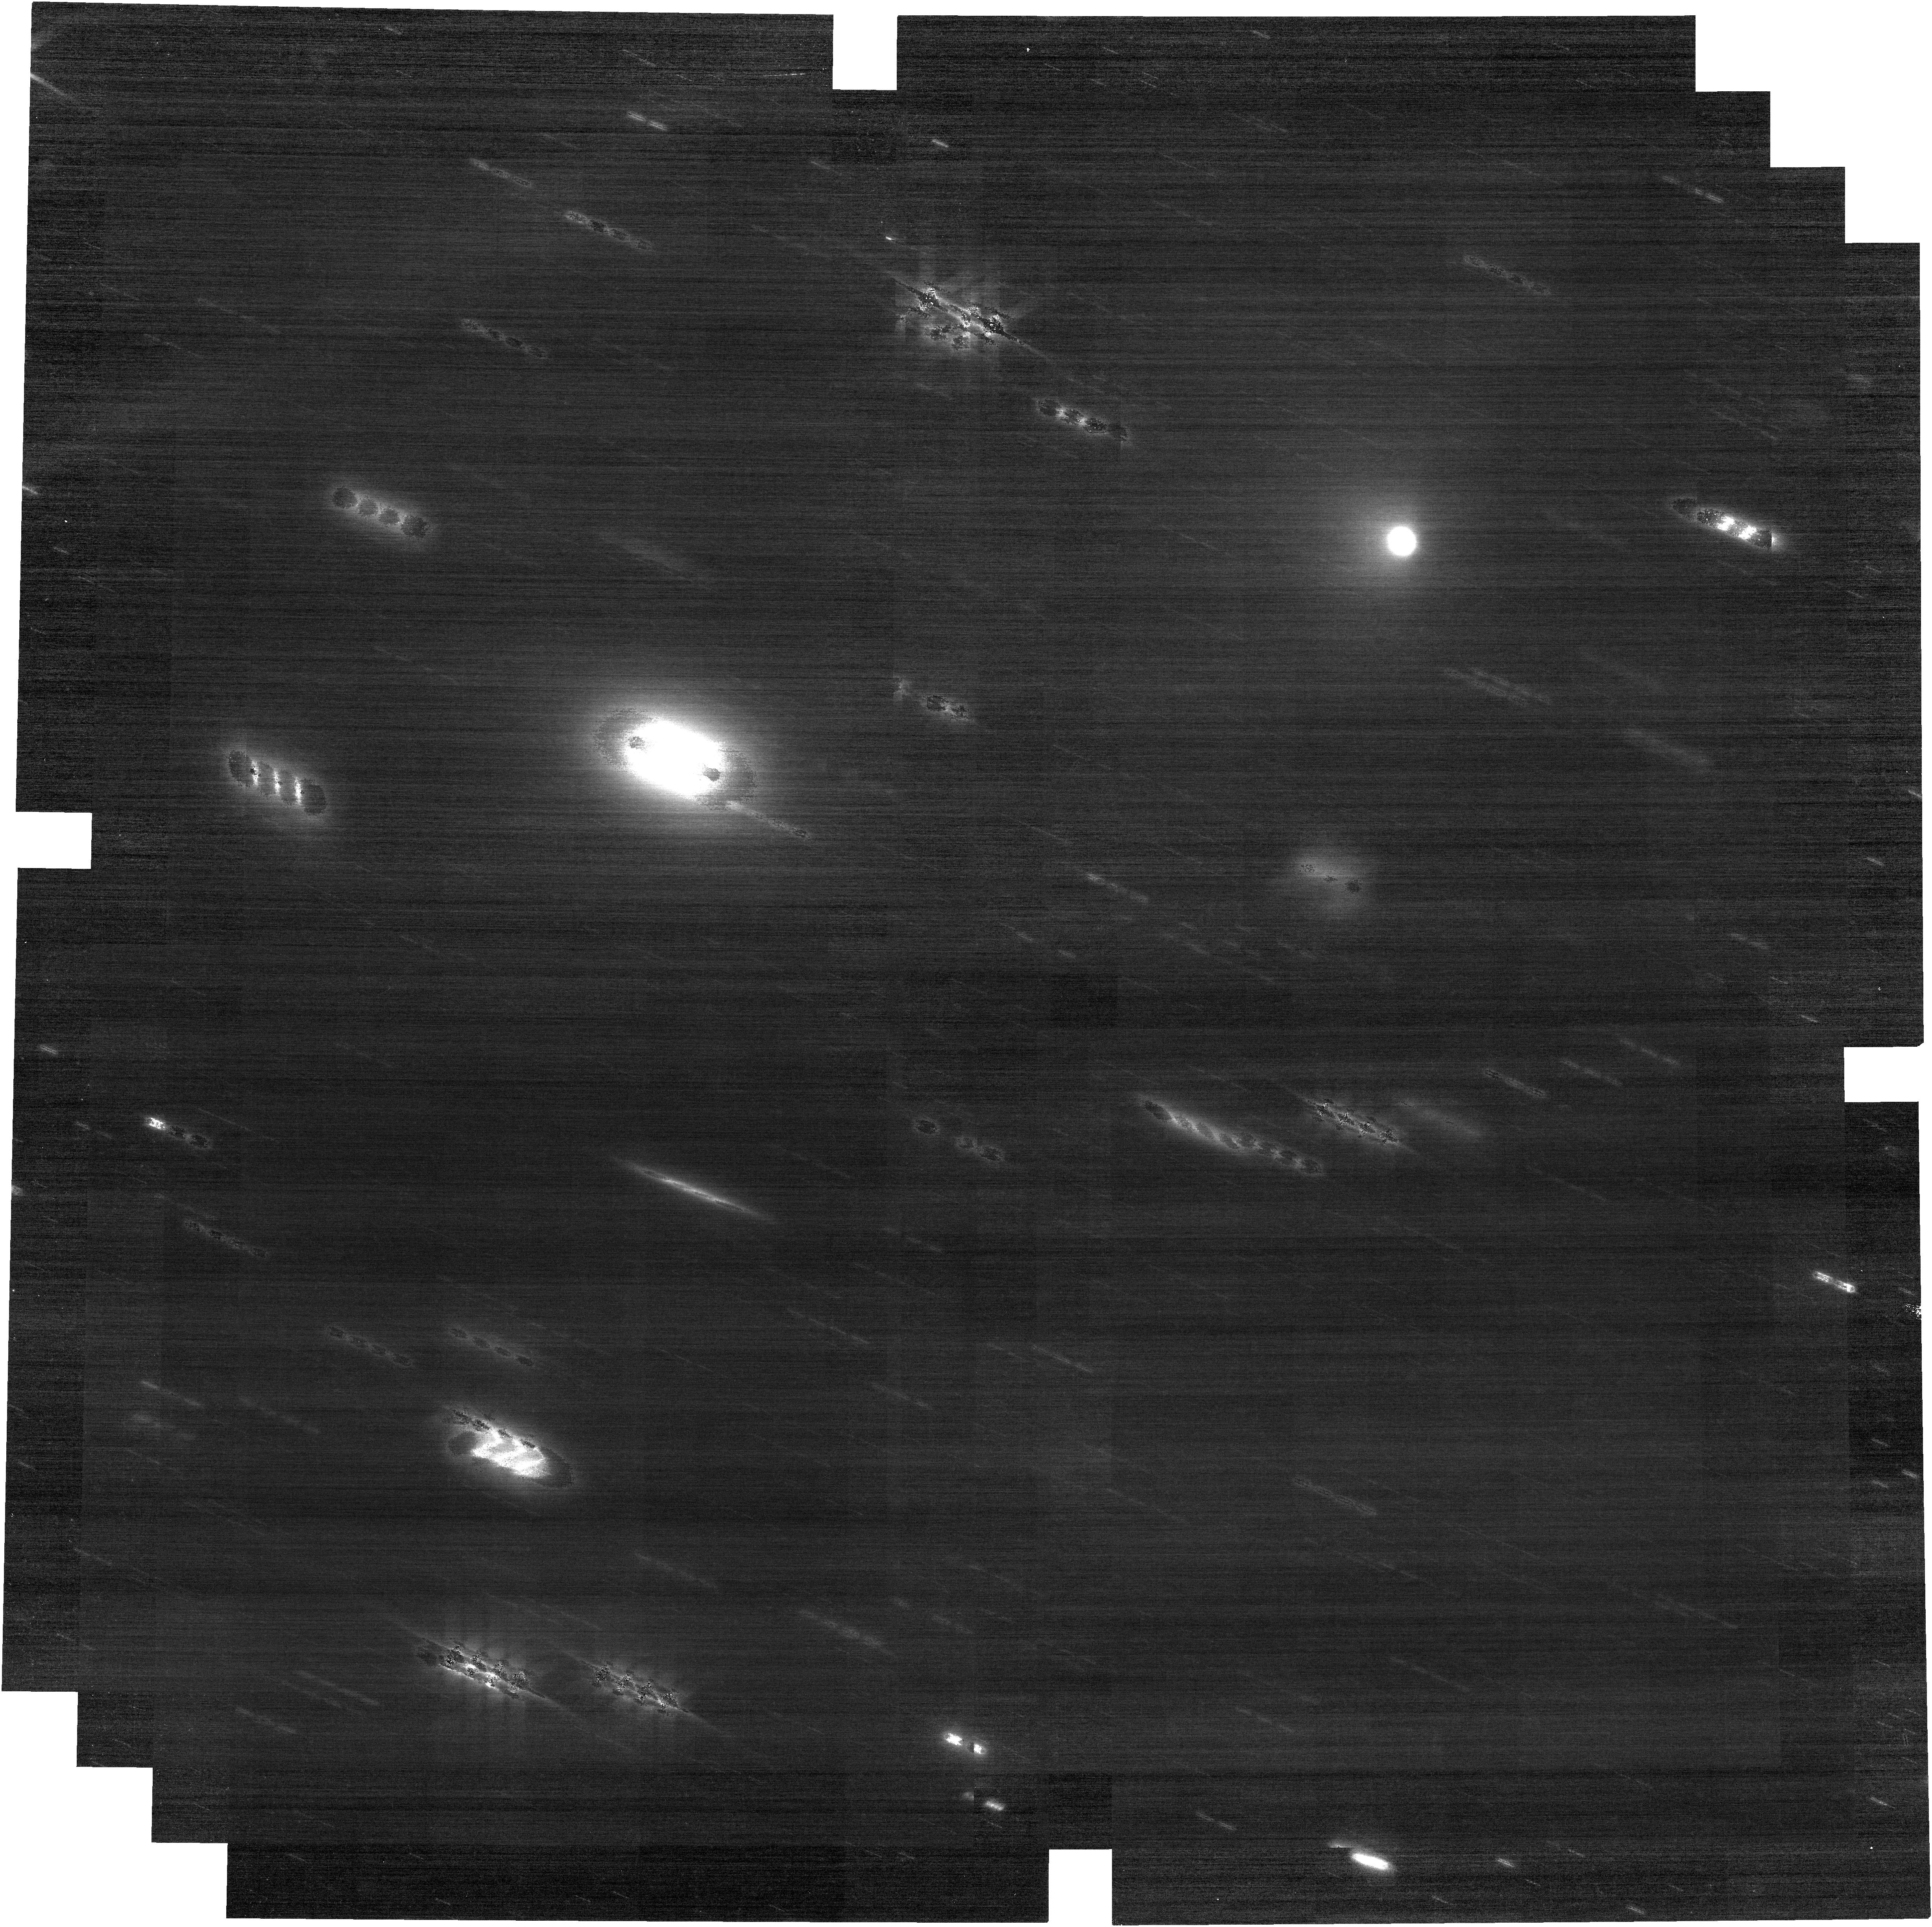
Target: C2014UN271-NO-OFFSET-TRY2
Instrument: NIRCAM
Filter: F090W
Exposure: 31 min
Observation ID: jw04198-o006_t005_nircam_clear-f090w

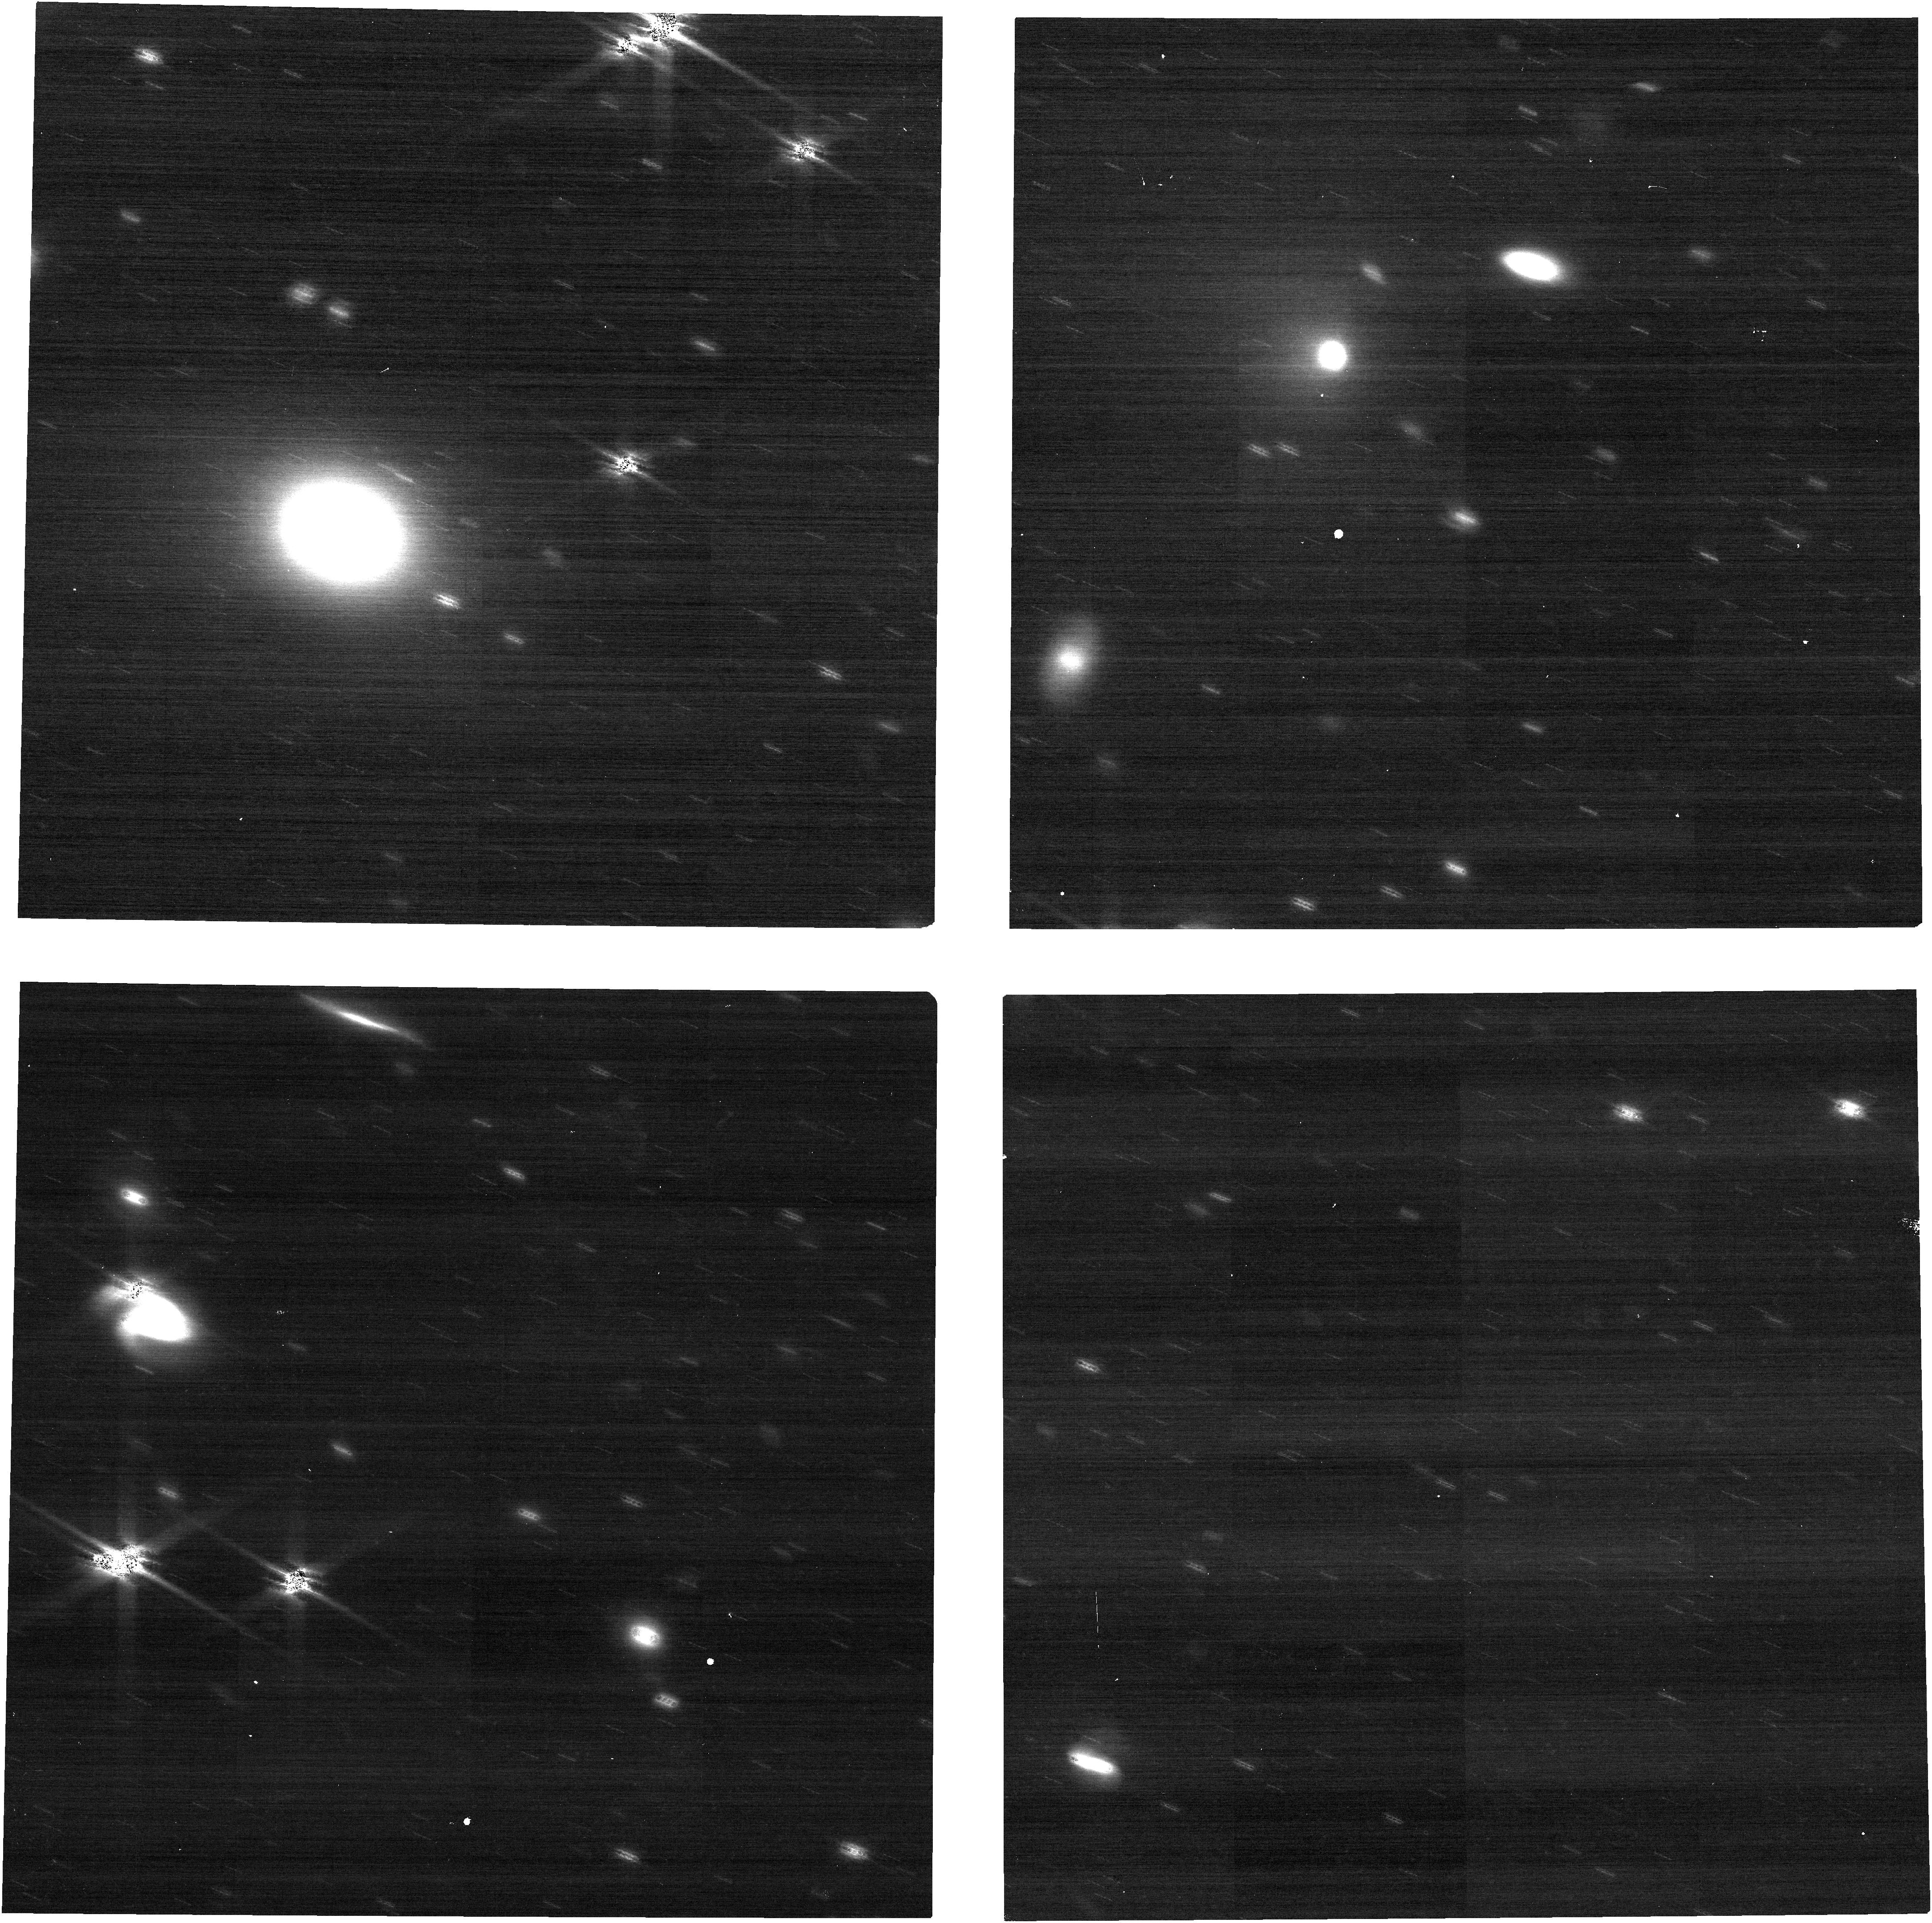
Target: C2014UN271-NO-OFFSET-TRY2
Instrument: NIRCAM
Filter: F150W
Exposure: 8 min
Observation ID: jw04198-o006_t005_nircam_clear-f150w

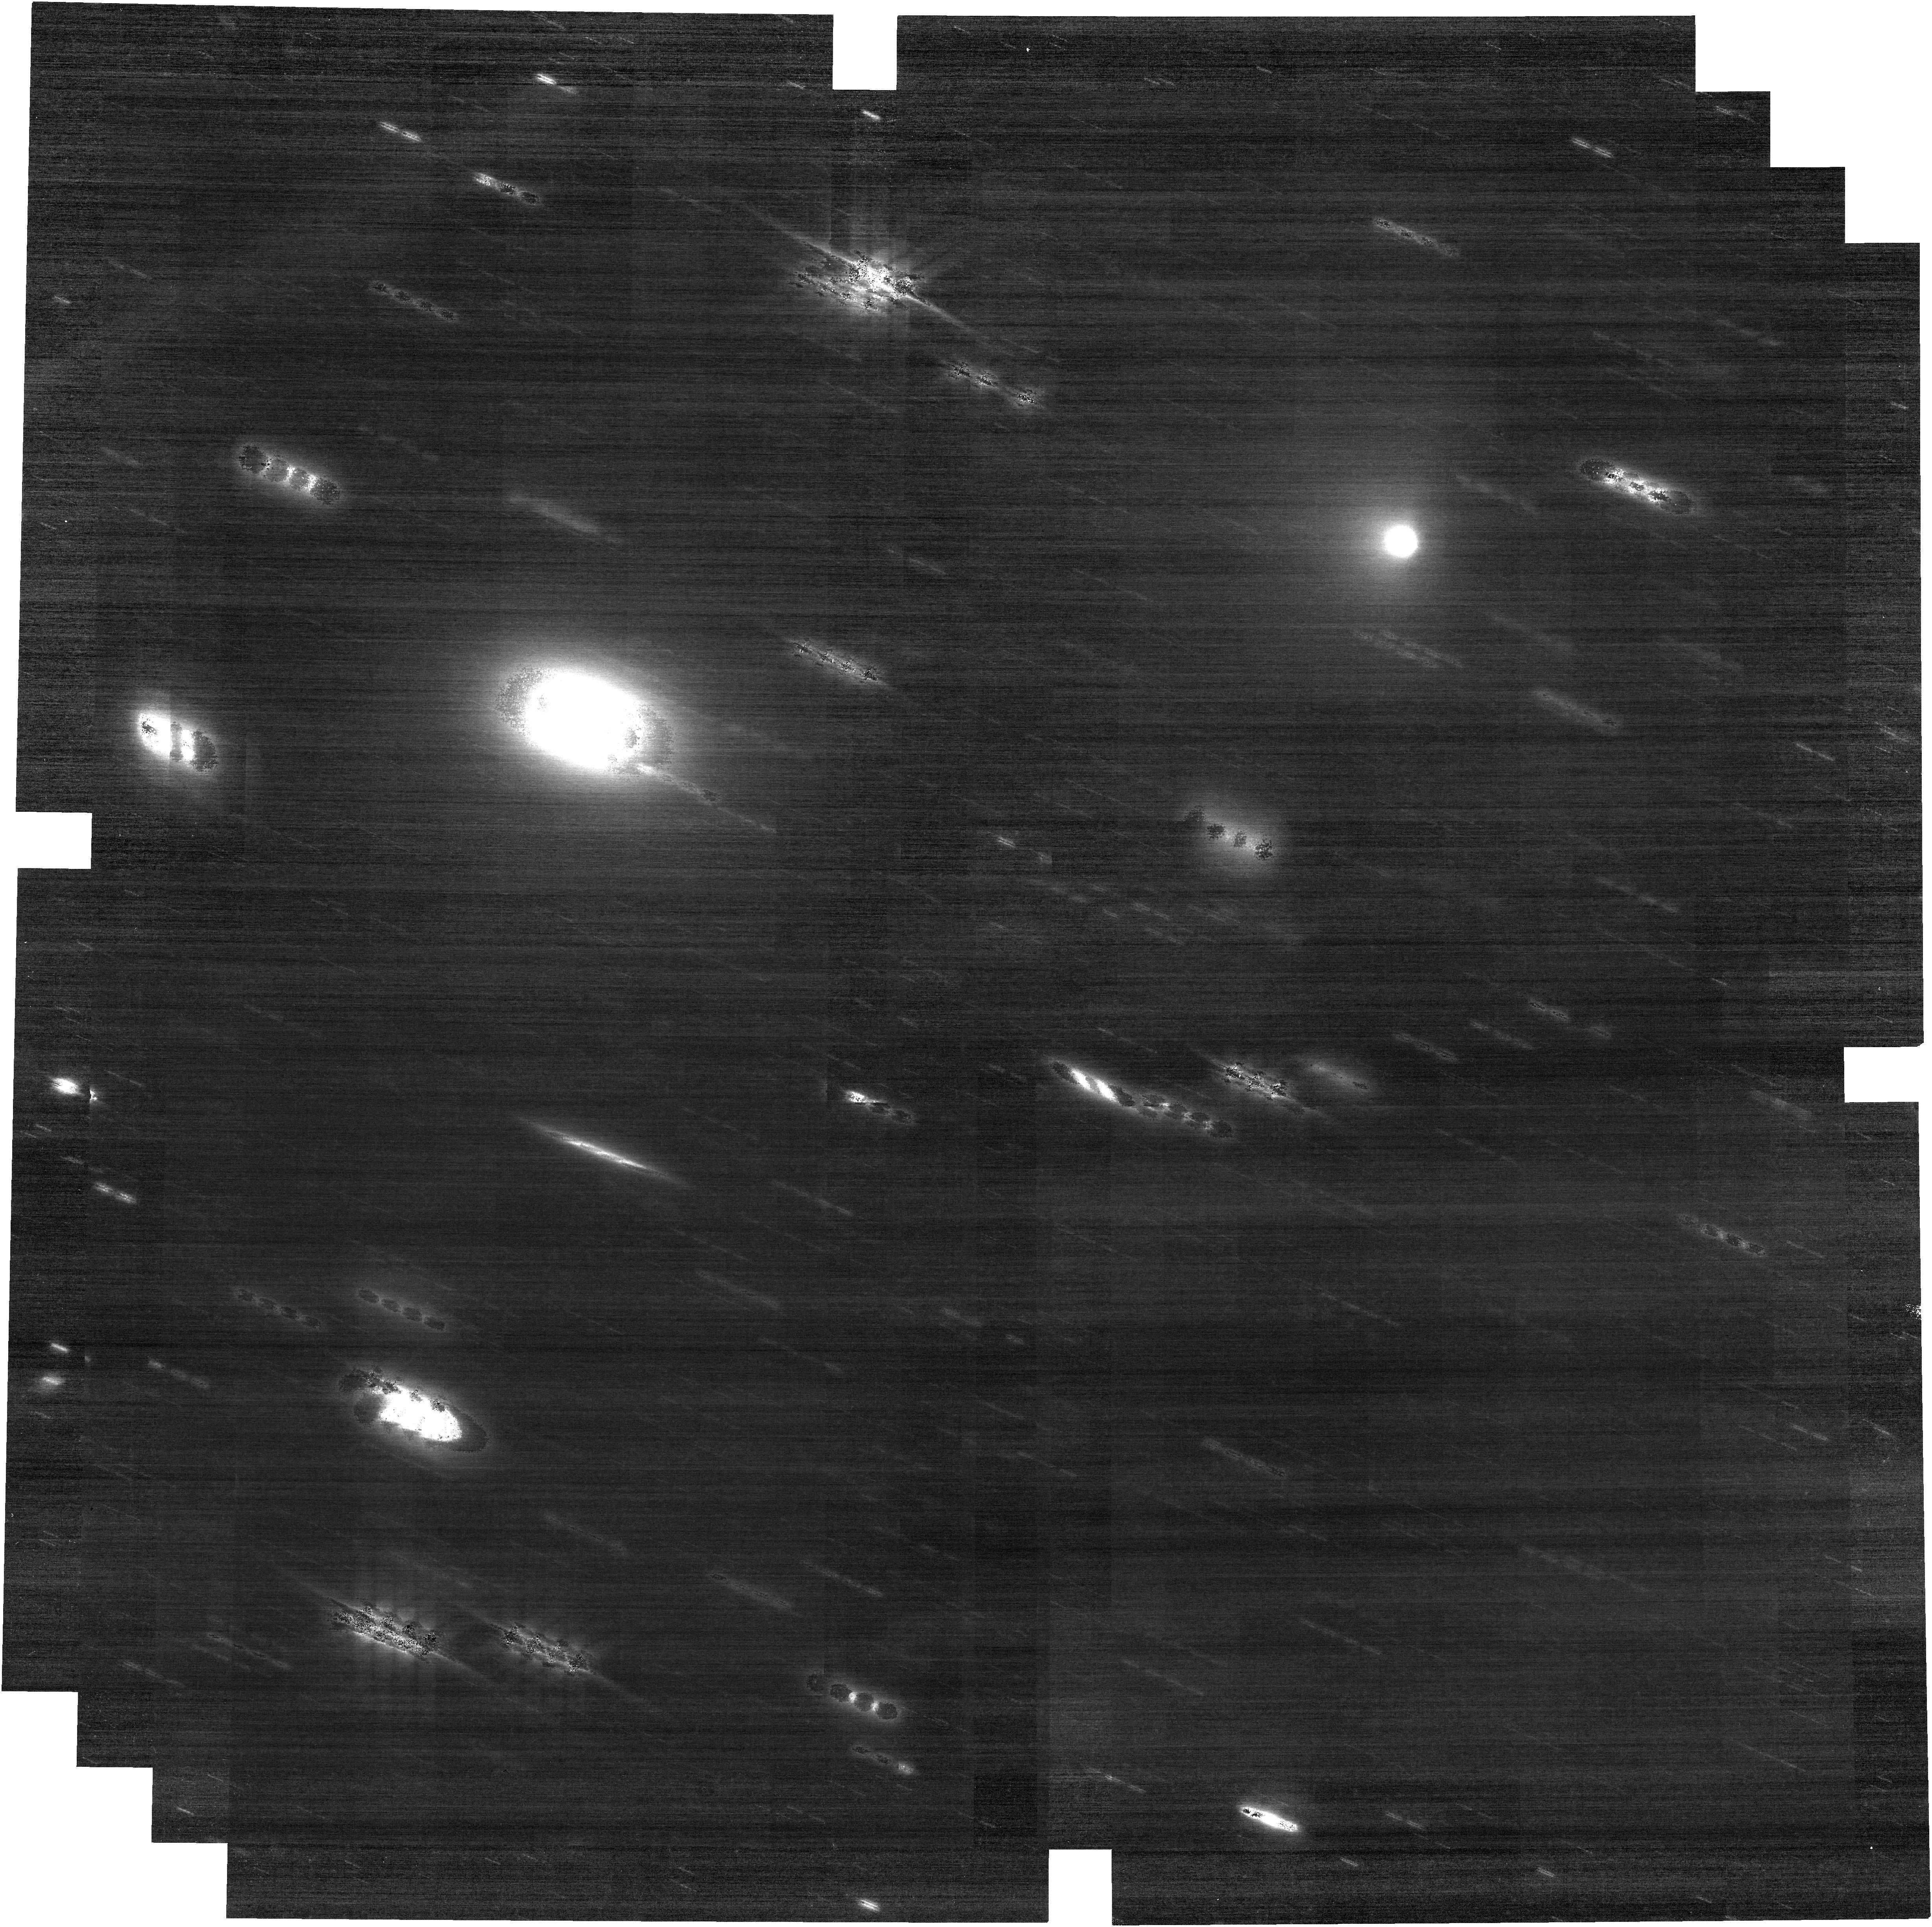
Target: C2014UN271-NO-OFFSET-TRY2
Instrument: NIRCAM
Filter: F115W
Exposure: 31 min
Observation ID: jw04198-o006_t005_nircam_clear-f115w

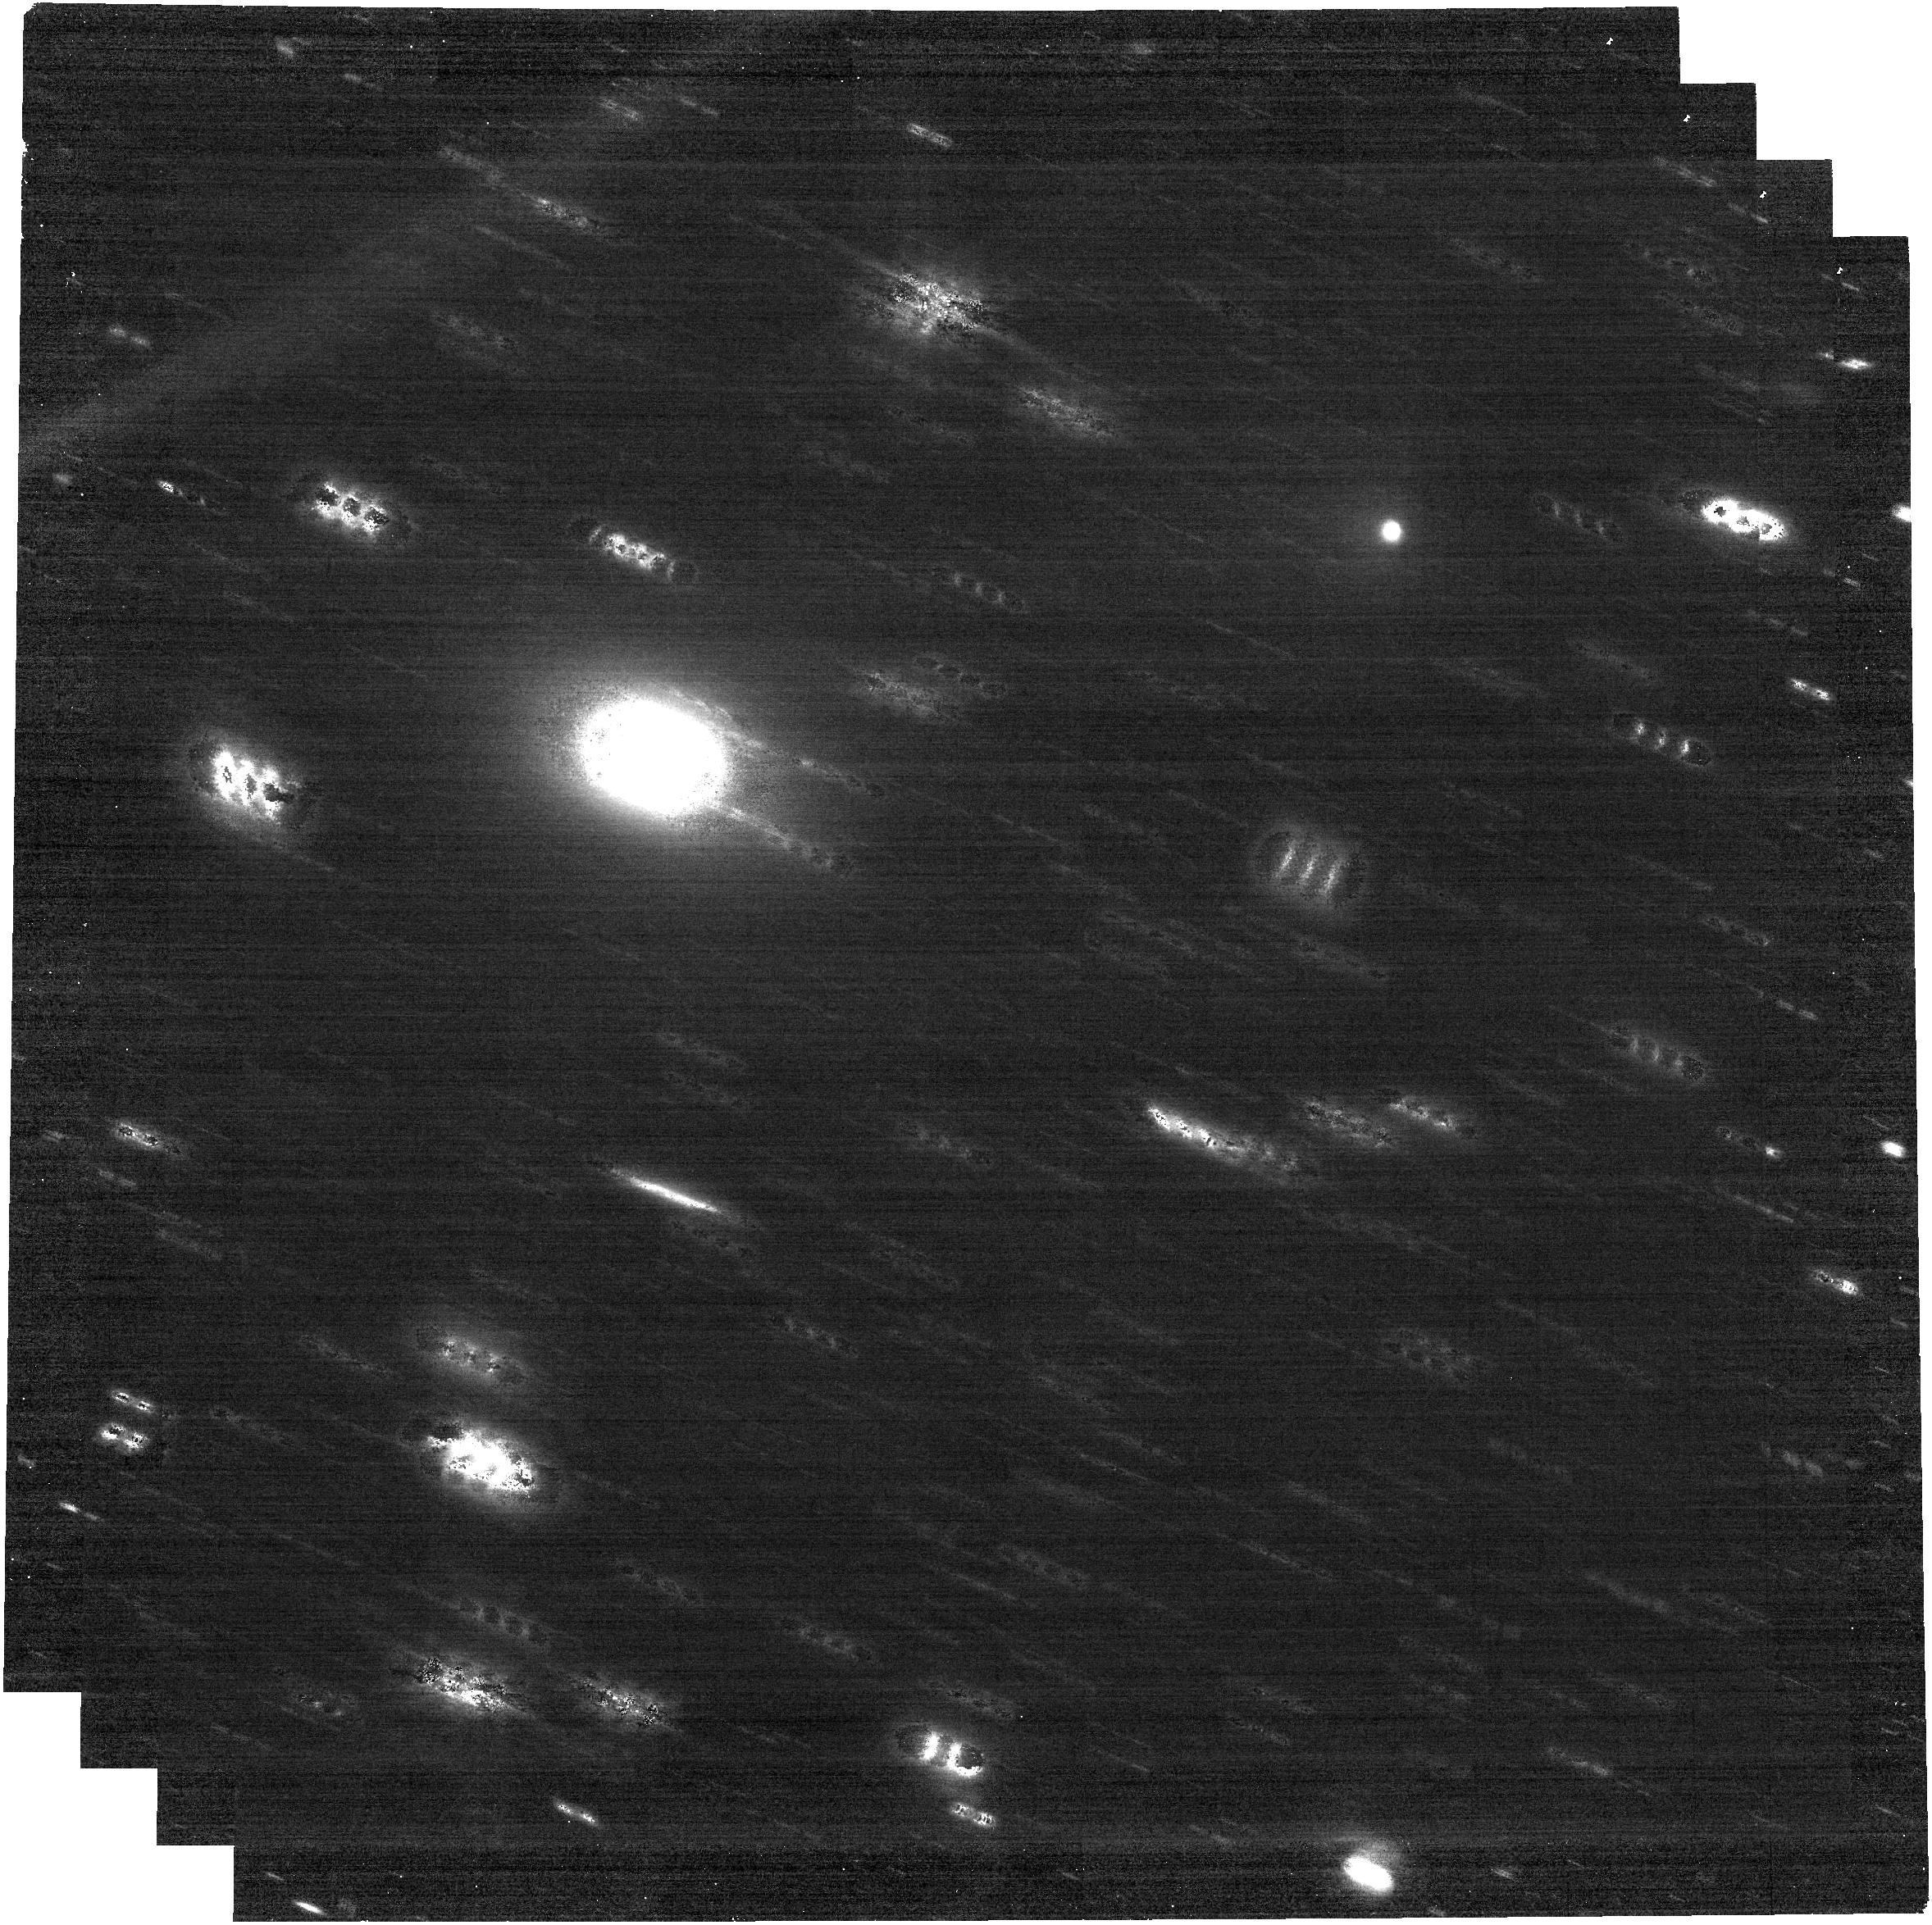
Target: C2014UN271-NO-OFFSET-TRY2
Instrument: NIRCAM
Filter: F300M
Exposure: 31 min
Observation ID: jw04198-o006_t005_nircam_clear-f300m

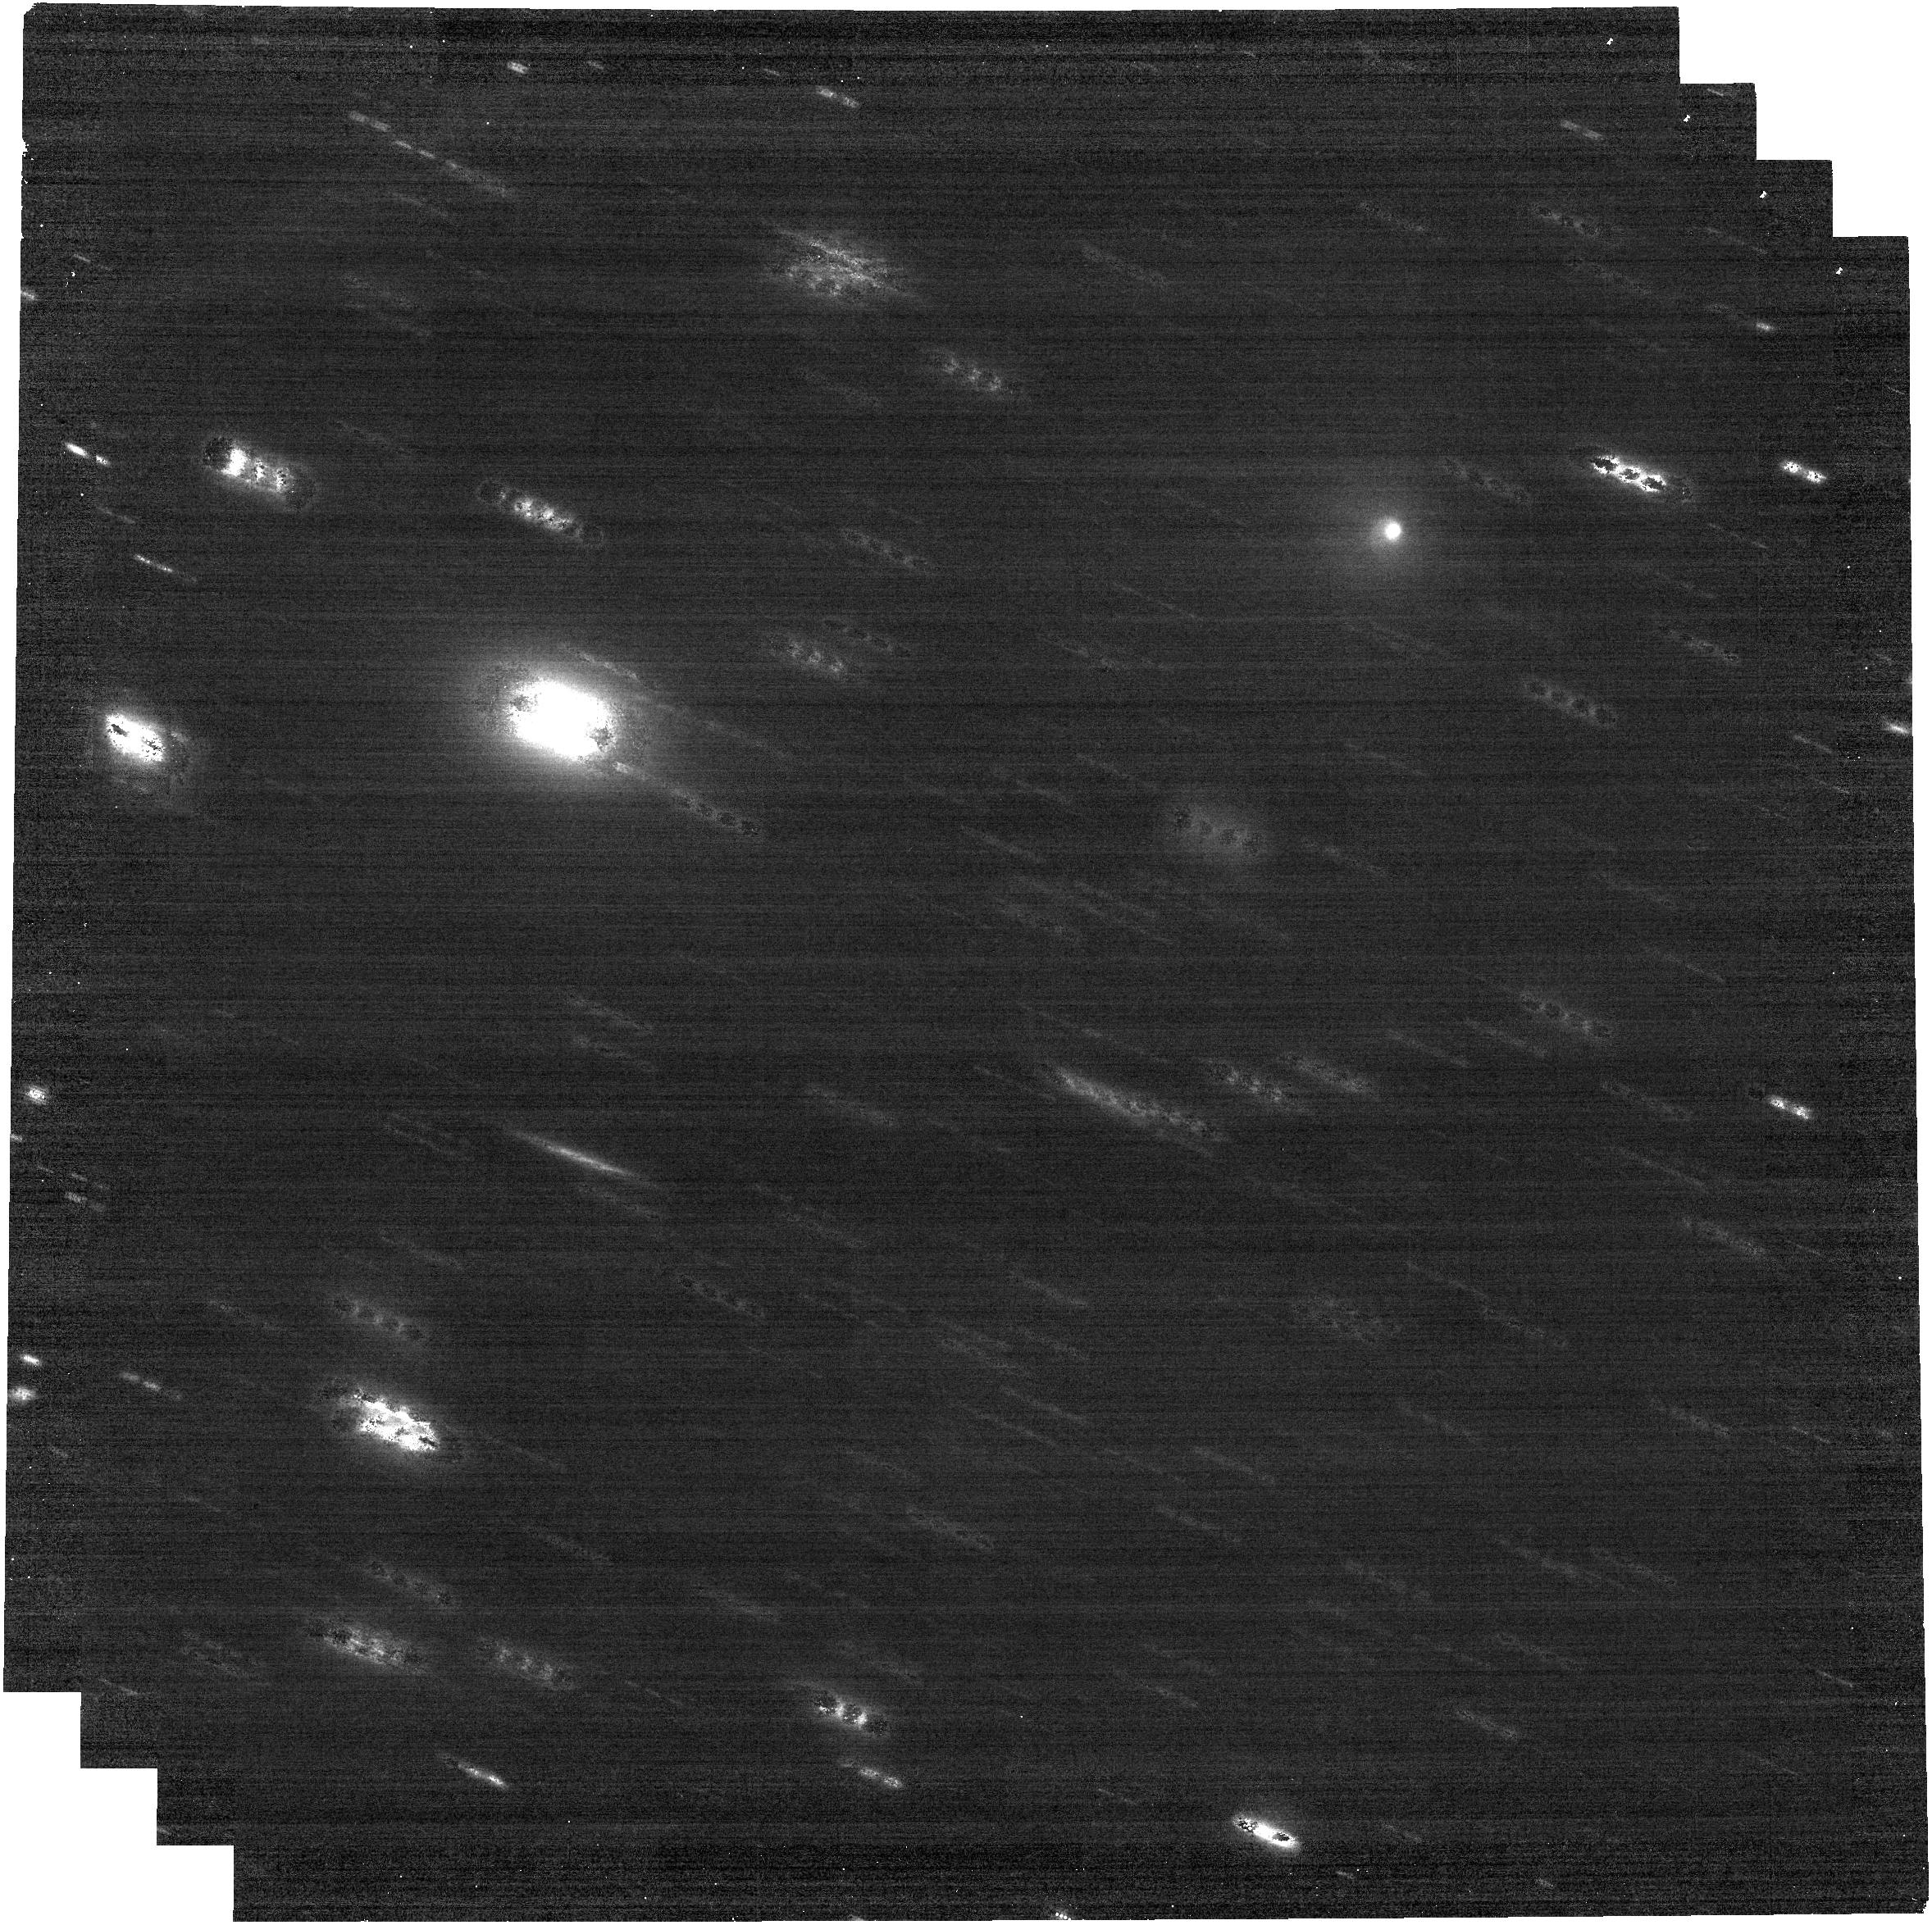
Target: C2014UN271-NO-OFFSET-TRY2
Instrument: NIRCAM
Filter: F430M
Exposure: 31 min
Observation ID: jw04198-o006_t005_nircam_clear-f430m

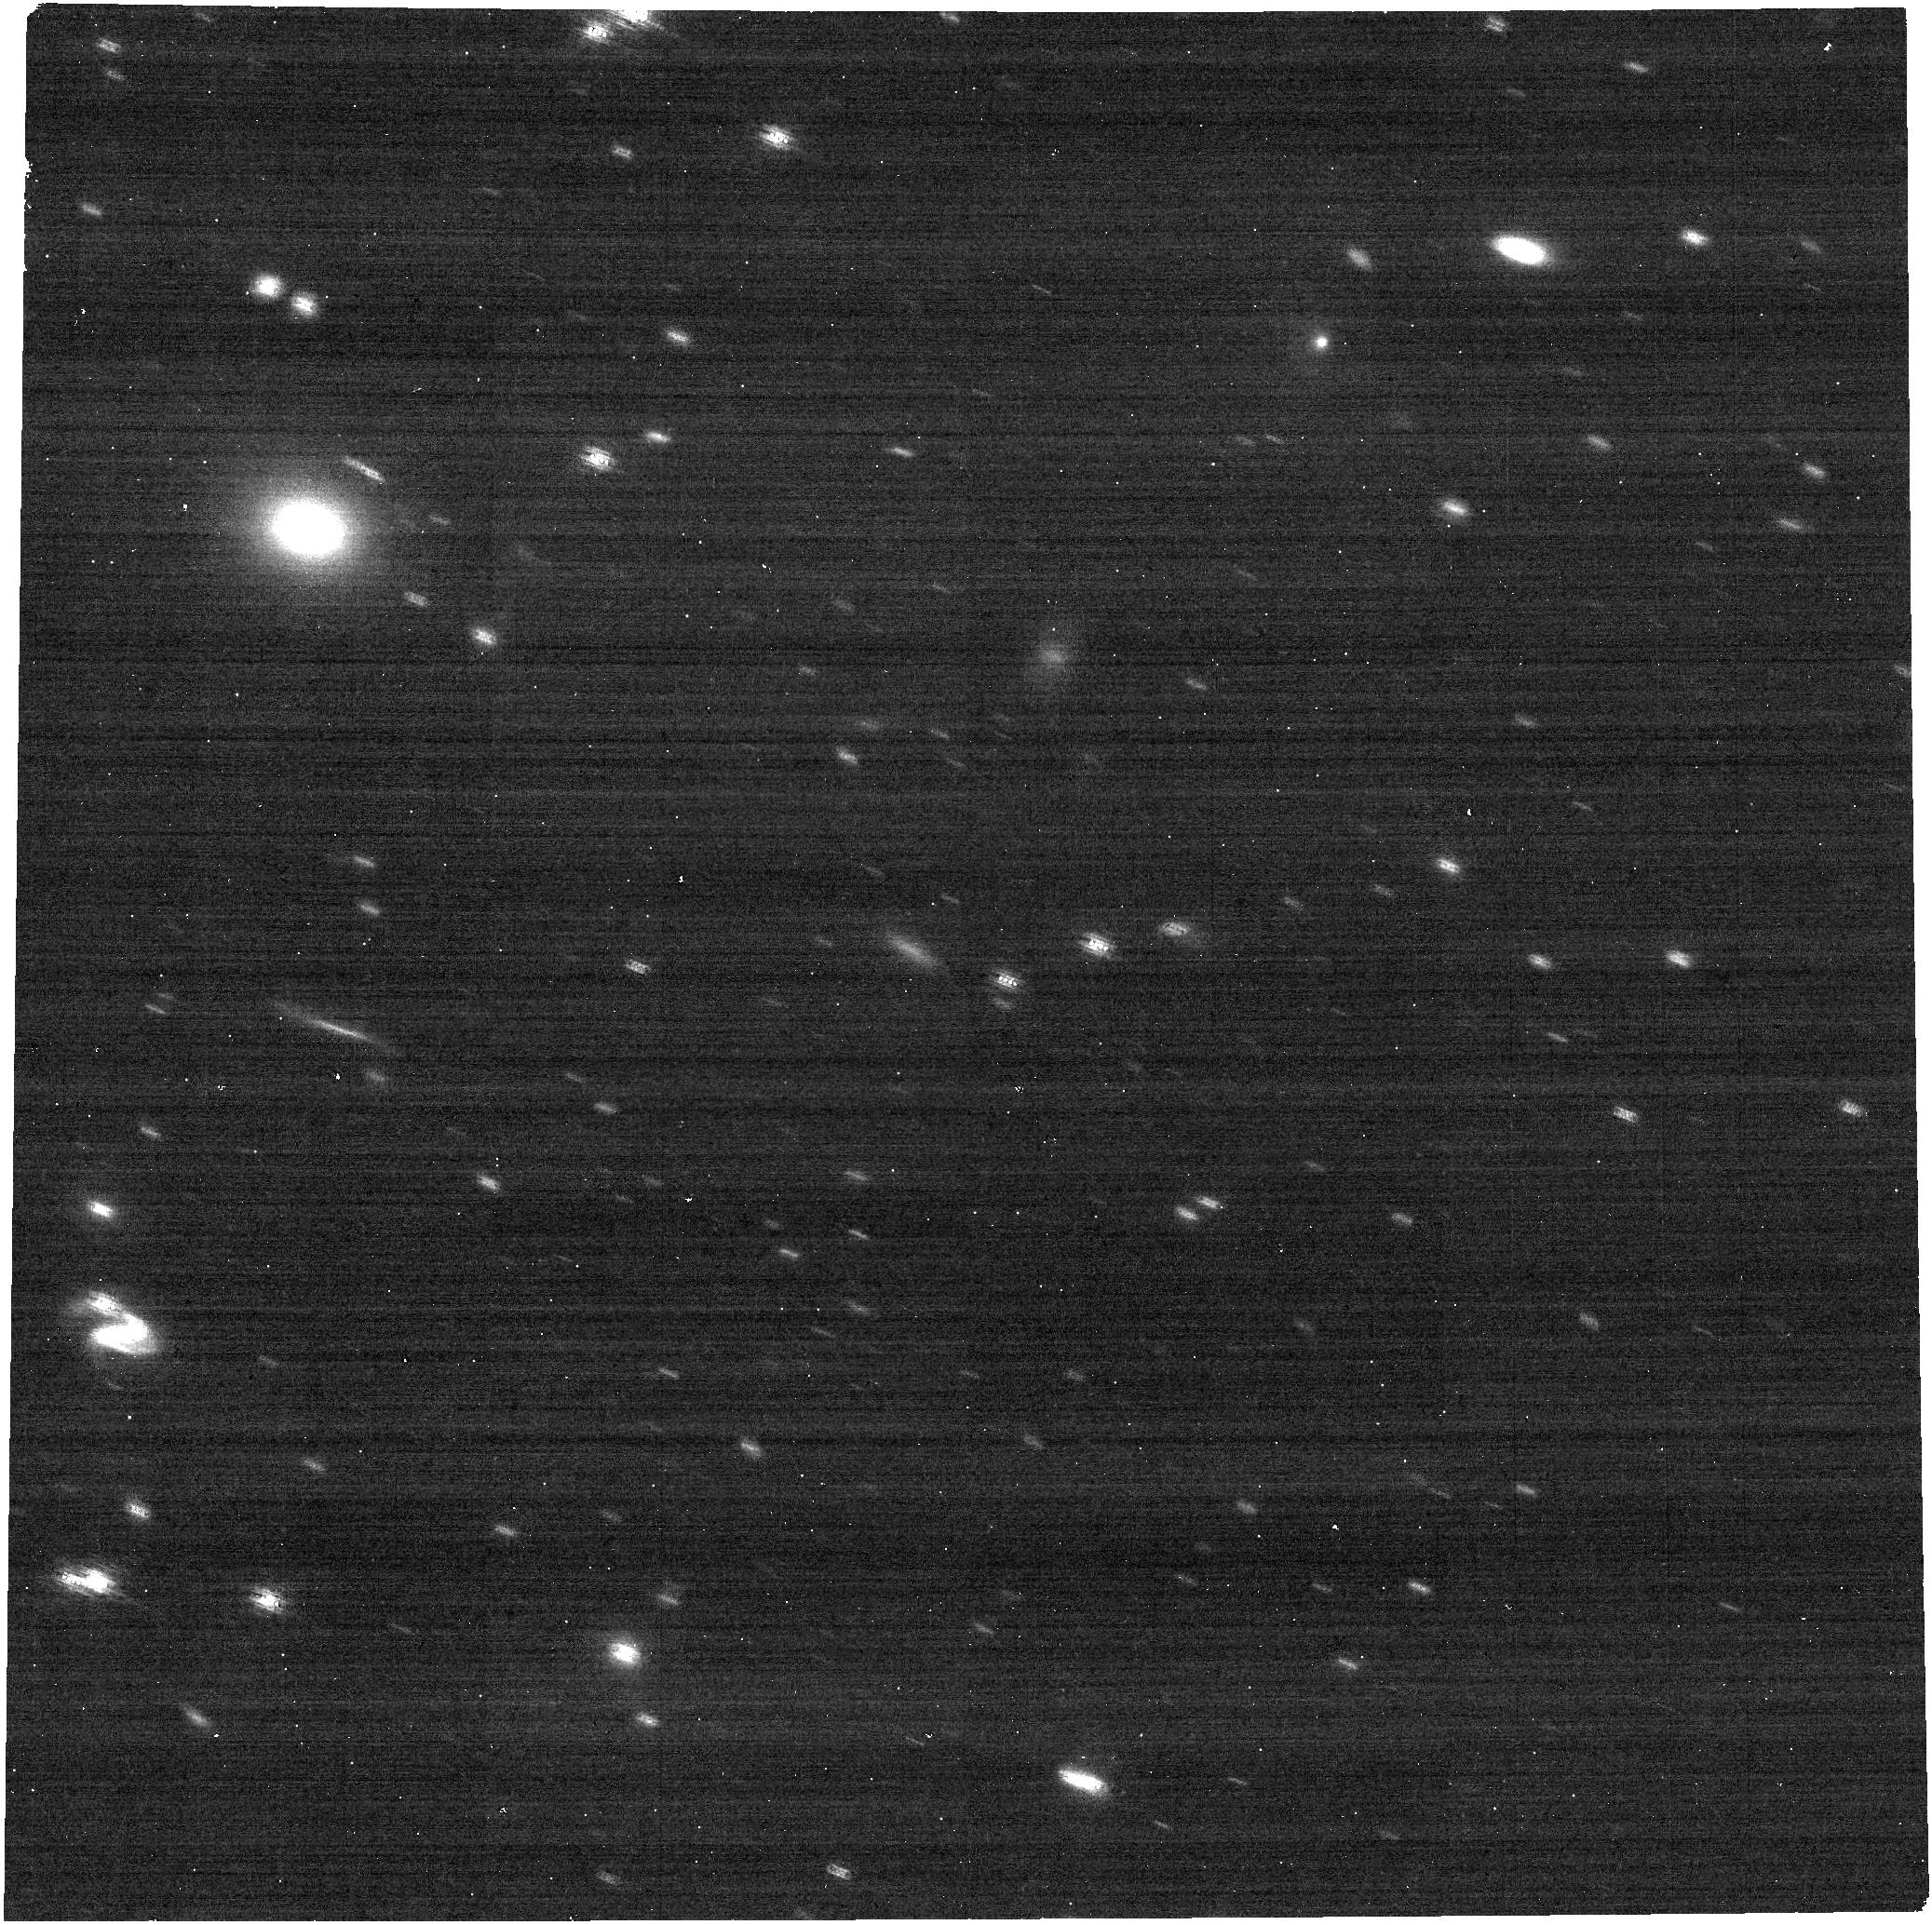
Target: C2014UN271-NO-OFFSET-TRY2
Instrument: NIRCAM
Filter: F460M
Exposure: 8 min
Observation ID: jw04198-o006_t005_nircam_clear-f460m

Multi-Cycle monitoring of the volatile evolution of a returning planetesimal as it approaches perihelion (PI: Bolin, Bryce)

The 140 km diameter Oort Cloud comet C/2014 UN271 is likely one of the original planetesimals that formed in the protoplanetary disk and will reach a perihelion distance of ~10 au in 2031. Recent NIRSpec observations of UN271 when it was 18.2 au from the Sun show that it produces considerable quantities of CO2 and CO with icy grains. While CO can be active at ~18 au, the detection of CO2, normally active inside 13 au, implies that the comet is hyperactive and may posses other cometary volatiles such as NH3 and amorphous water ice which will become active or crystallize as the comet nears the Sun within the next couple of years. We propose a small muli-Cycle program of 24.66 h with JWST to take near-simultaneous observations of UN271 with NIRSpec and NIRCam to observe the evolution of its volatiles and ices over the next few years. The instruments will be complimentary with NIRSpec providing detailed spectral information the comets near-nucleus coma and NIRCam providing wide-field mapping of volatiles and ices. We will observe UN271 once per cycle with the first observation starting in June 2024 at the end of Cycle 2 when the comet is ~16.3 au from the Sun and ending in June 2026 during Cycle 4 when the comet is 14 au from the Sun. Combined with public NIRSpec data, our observations will provide coverage of the comet over a ~4 au range during which different cometary volatiles may become active such as NH3 and and water ice can crystalize. Observing the evolution of UN271 will provide groundbreaking and exciting constraints on the the volatile contents and evolution of the original planetesimals and protoplanetary disk.